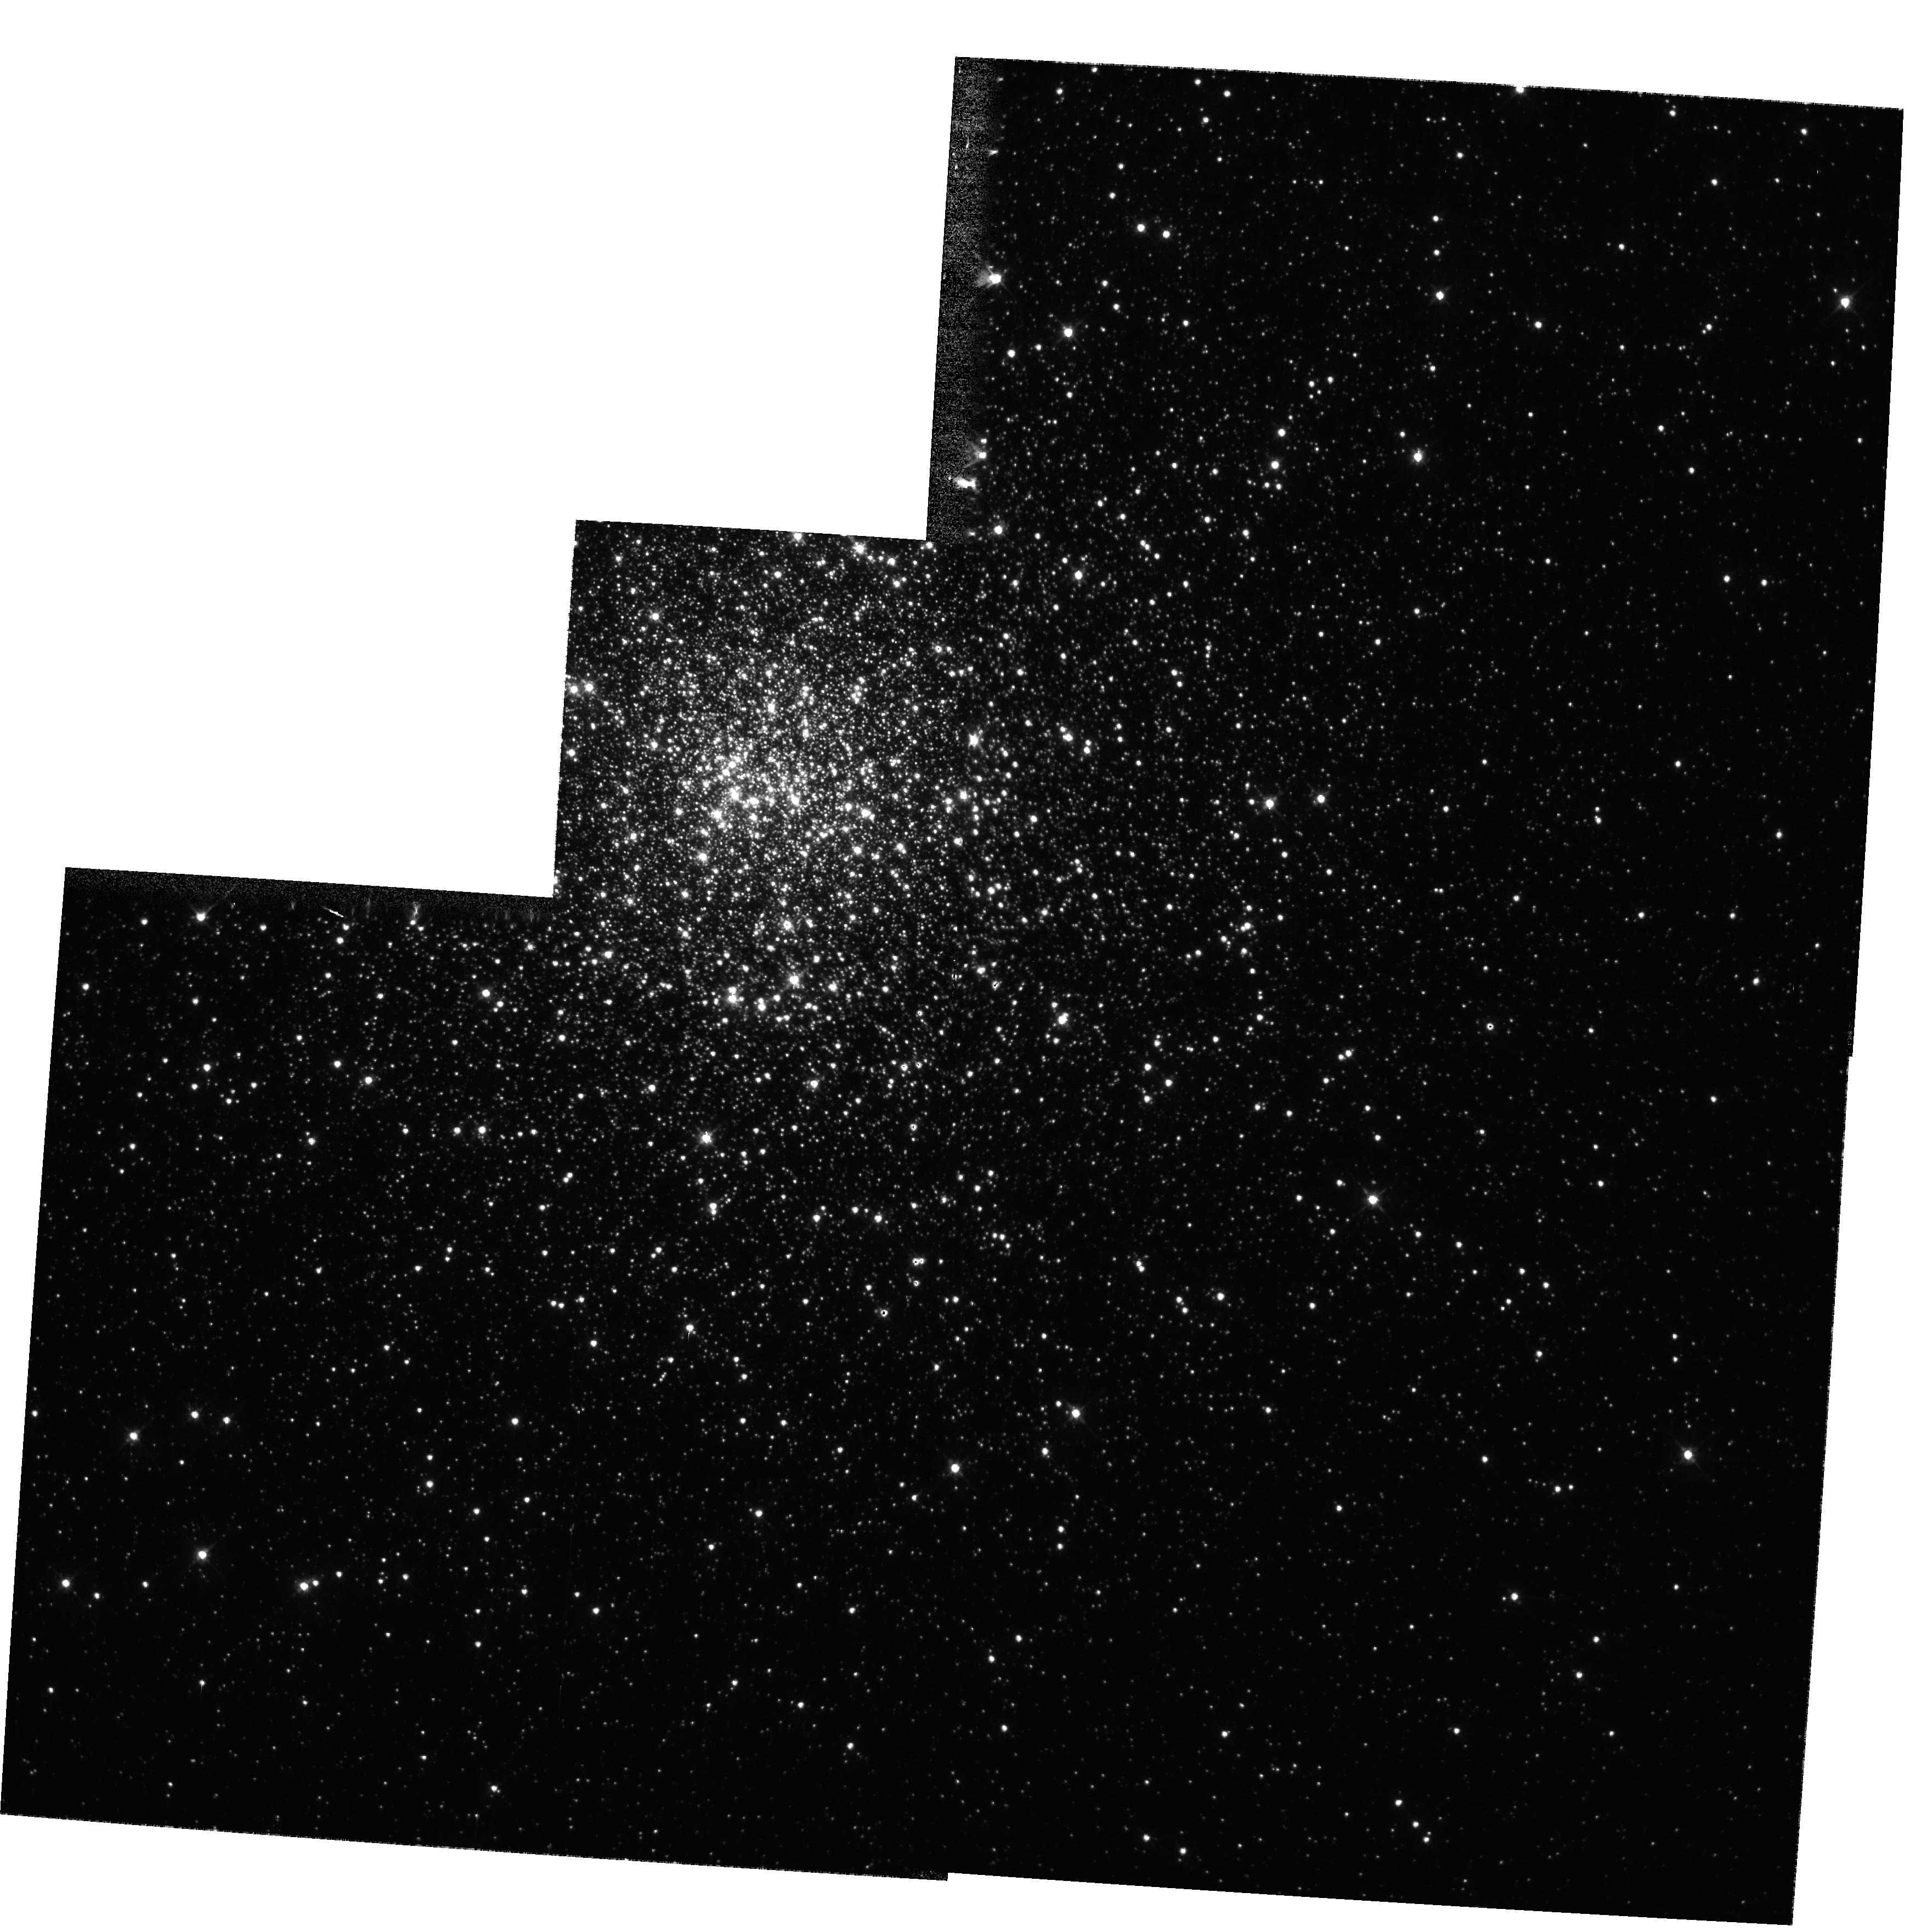
Target: NGC362
Instrument: WFPC2/PC
Filter: F555W
Exposure: 1 min
Observation ID: hst_10524_02_wfpc2_pc_f555w_u9bm02

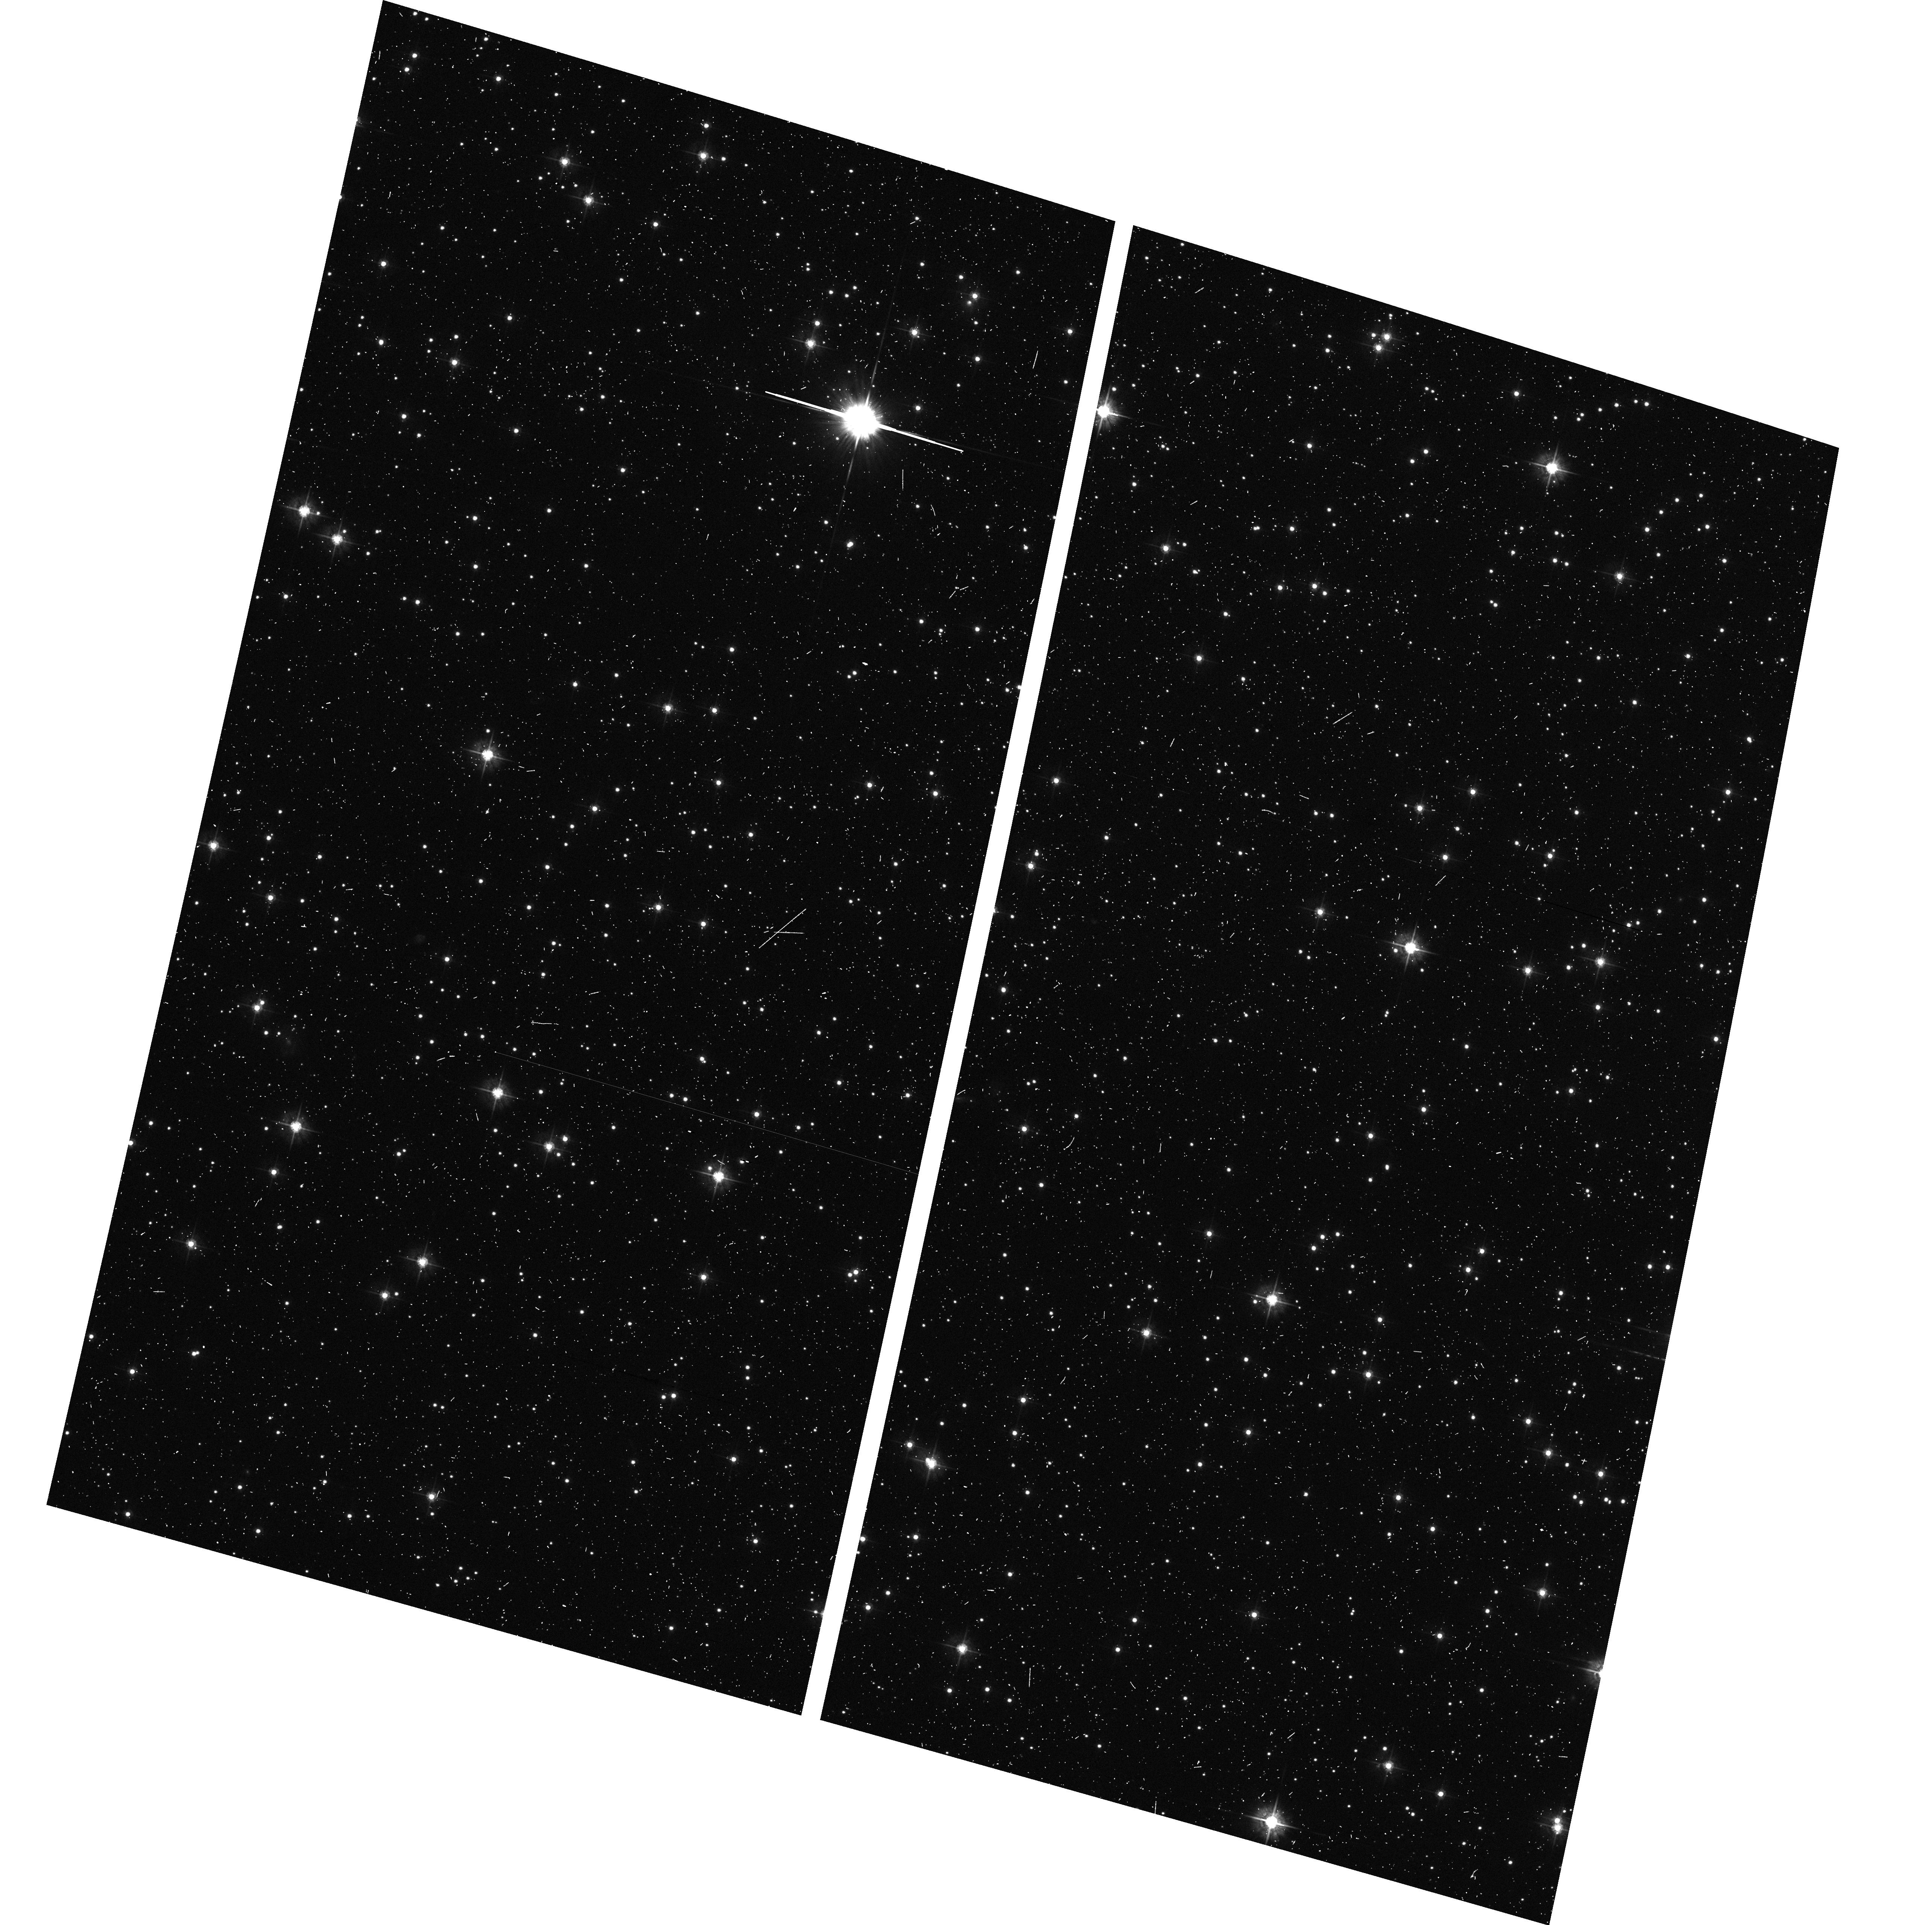
Target: field at RA 298.537°, Dec 18.727°
Instrument: ACS/WFC
Filter: F555W
Exposure: 5 min
Observation ID: hst_10524_01_acs_wfc_f555w_j9bm01

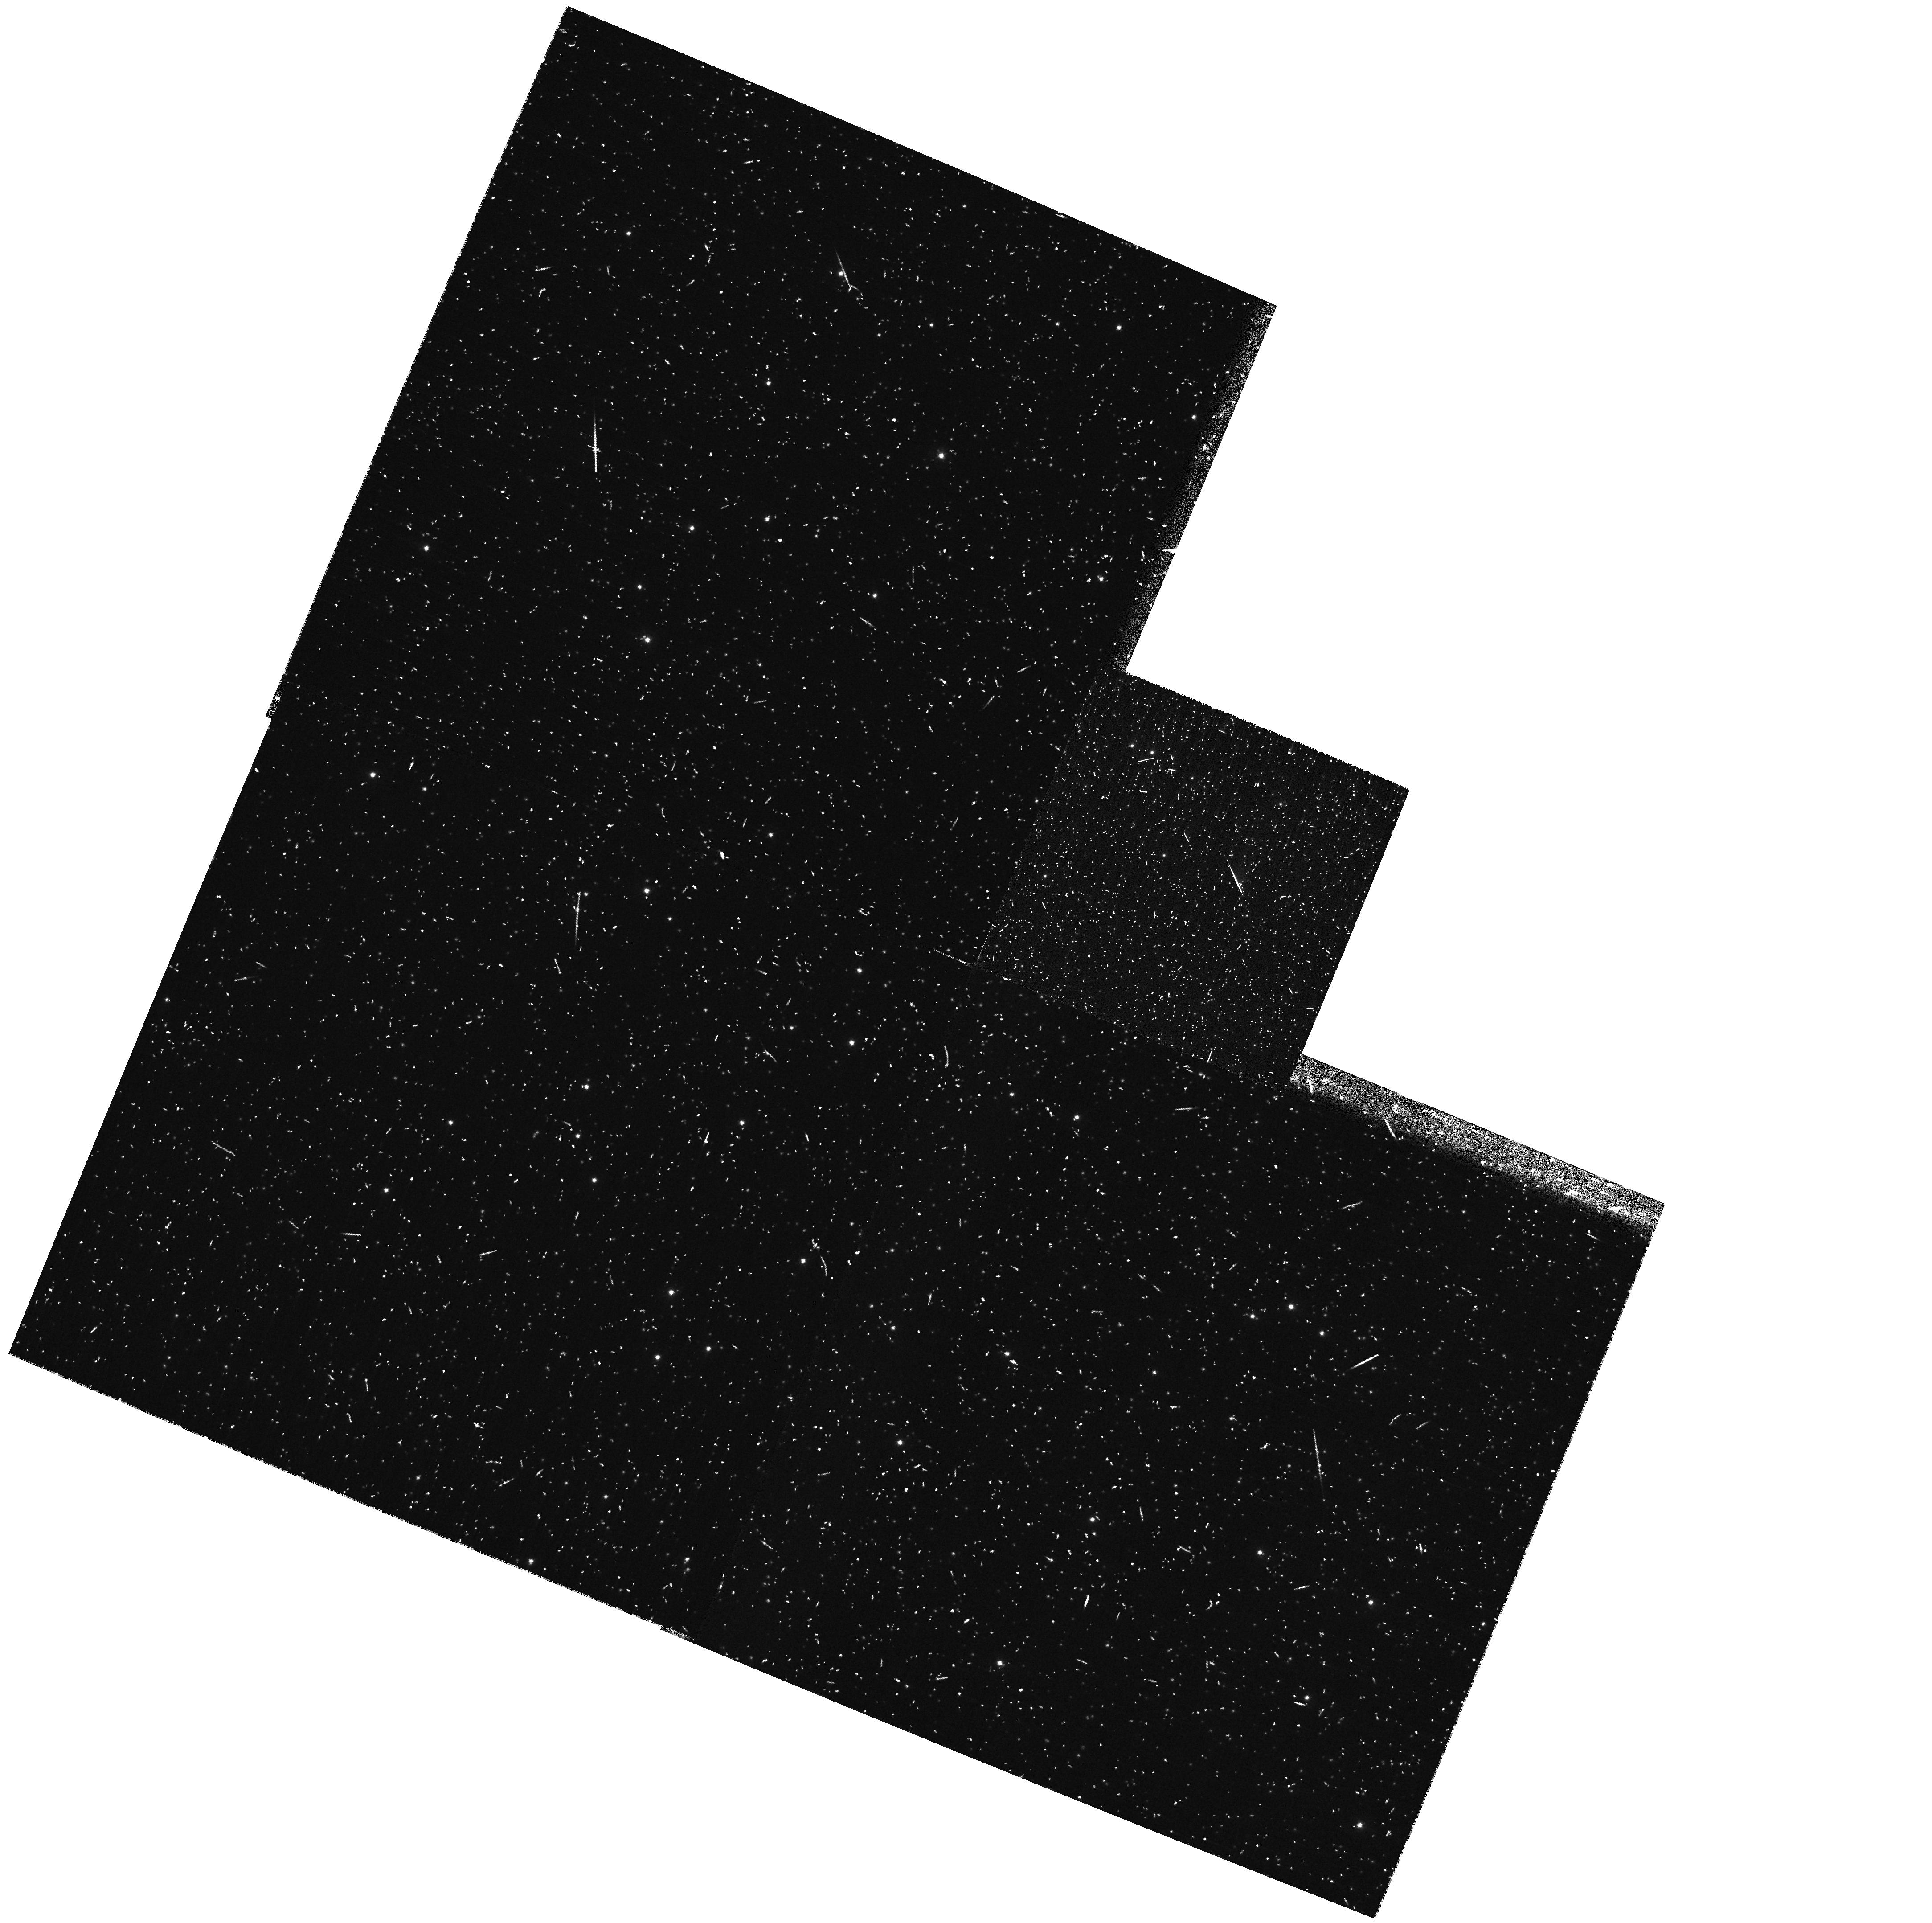
Target: NGC5466
Instrument: WFPC2/PC
Filter: F336W
Exposure: 10 min
Observation ID: hst_10524_03_wfpc2_pc_f336w_u9bm03

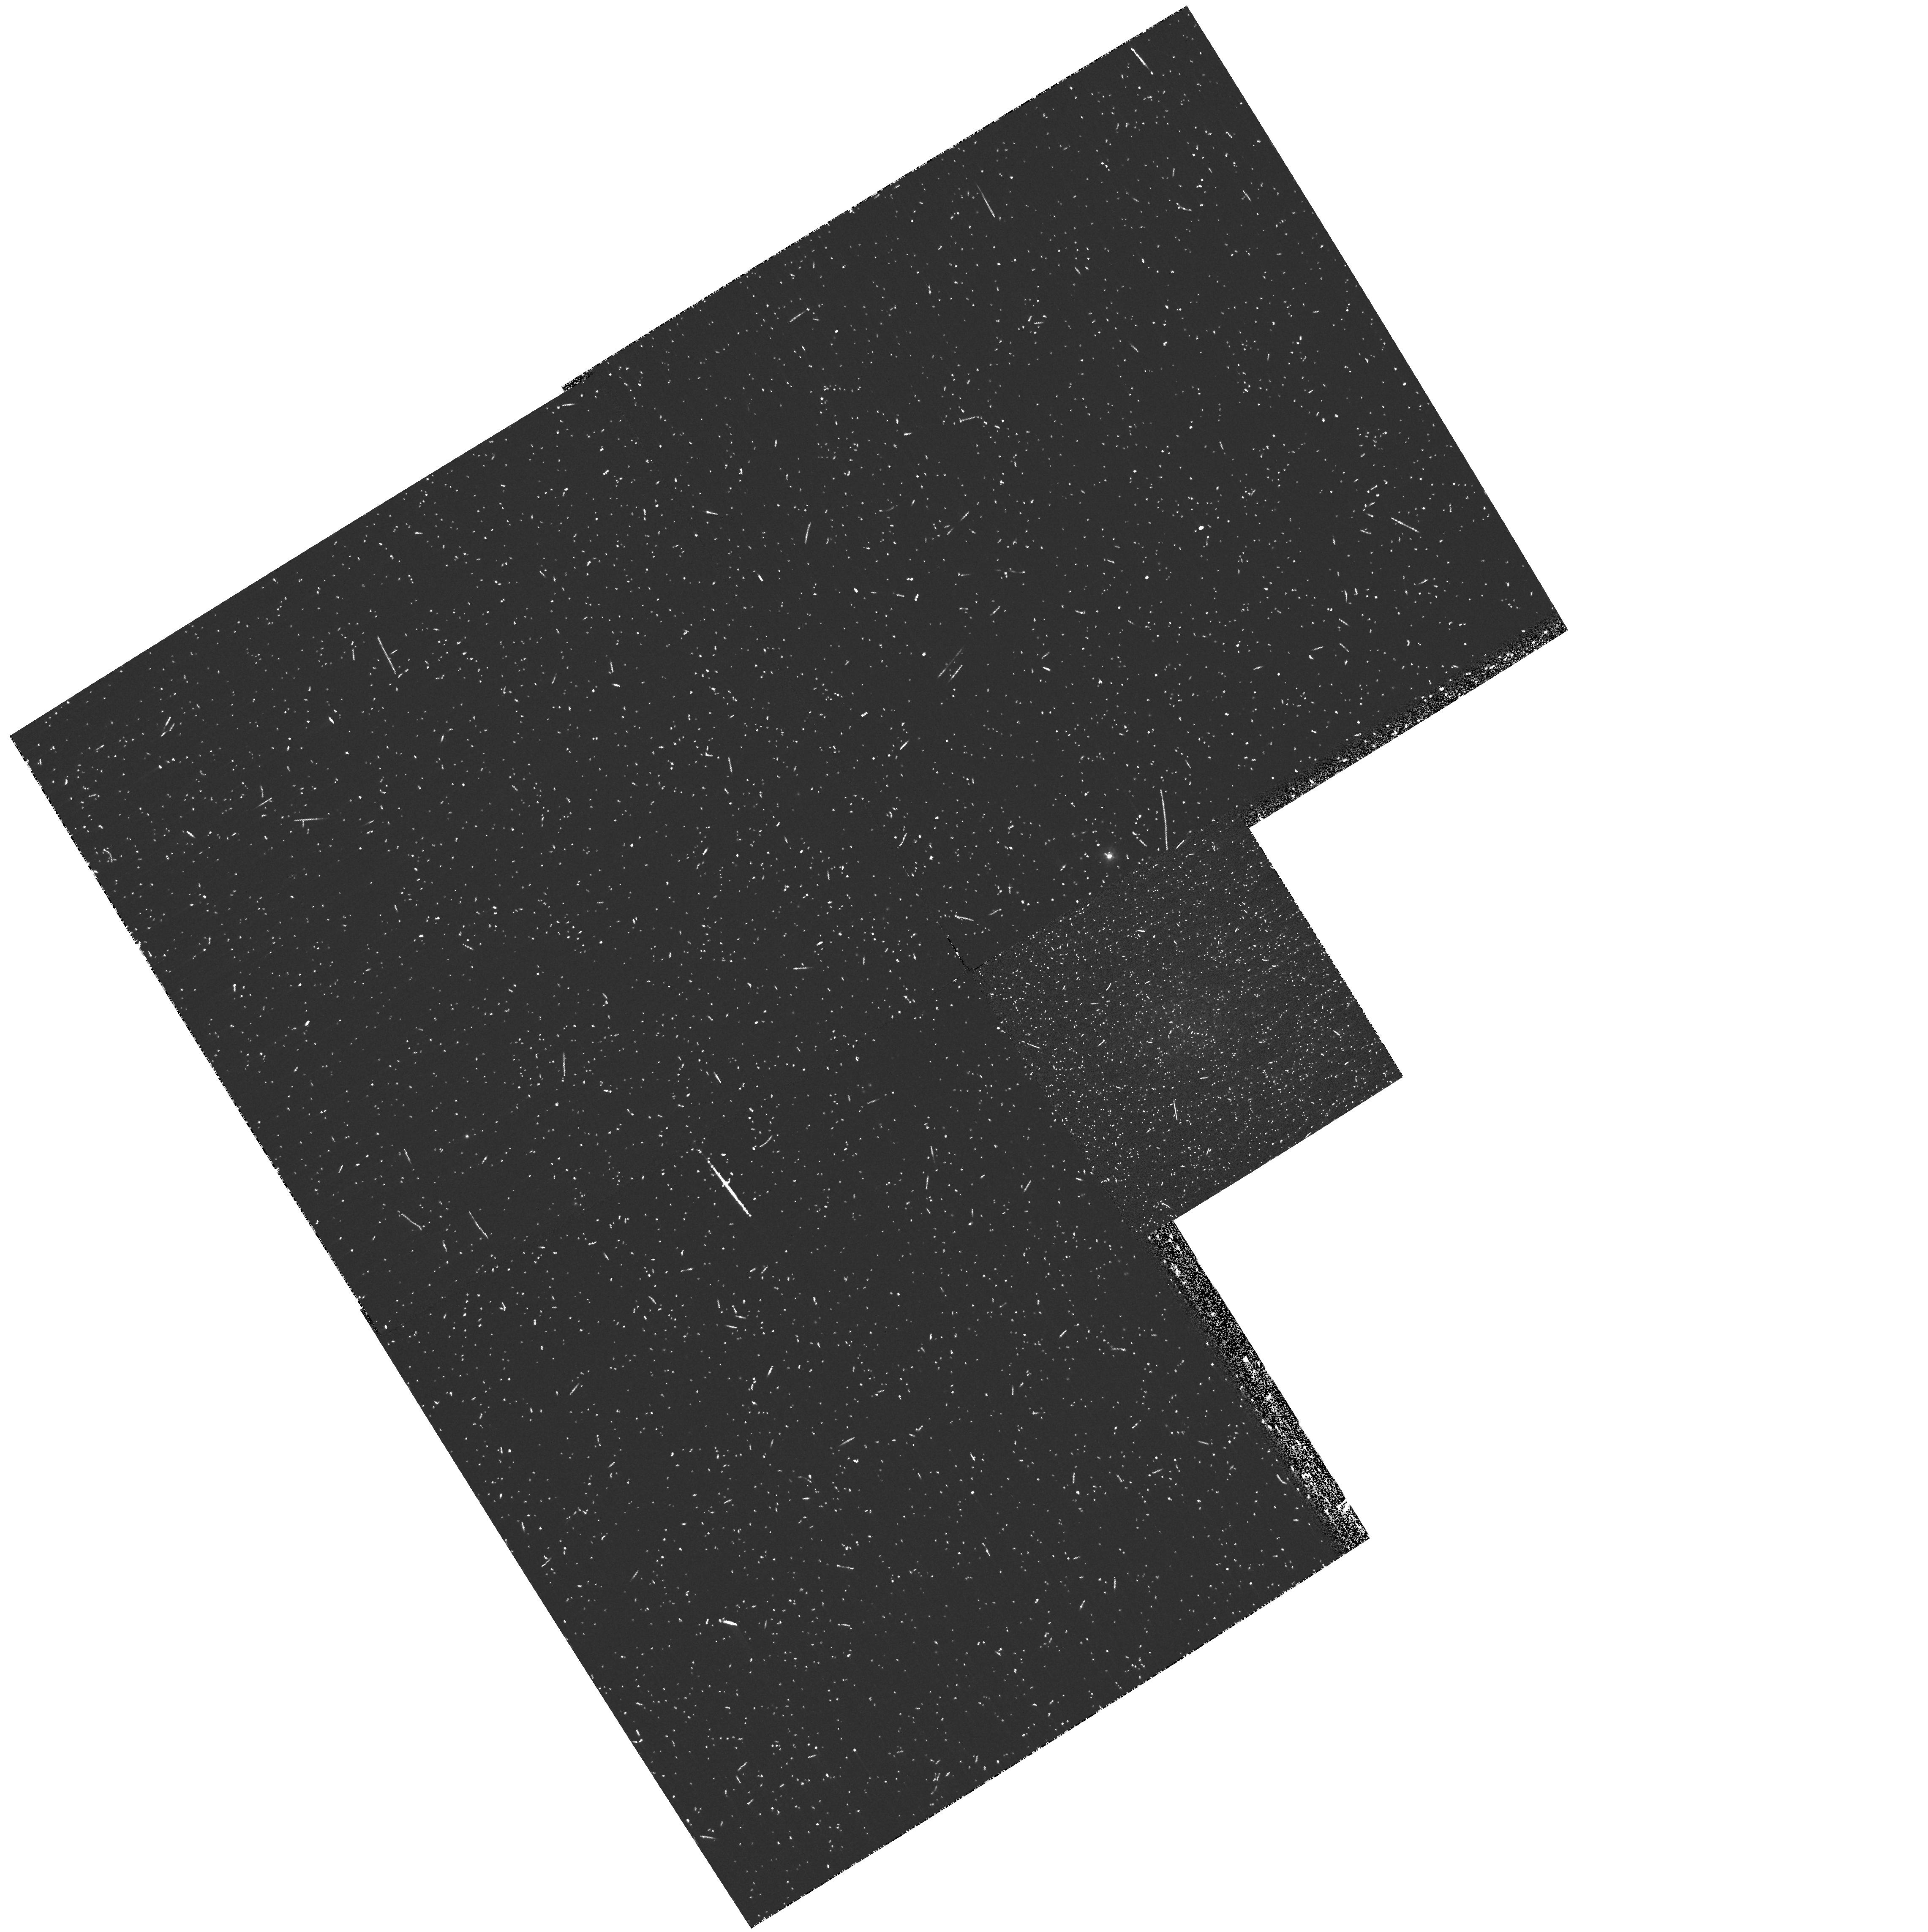
Target: NGC6864
Instrument: WFPC2/PC
Filter: F255W
Exposure: 15 min
Observation ID: hst_10524_09_wfpc2_pc_f255w_u9bm09

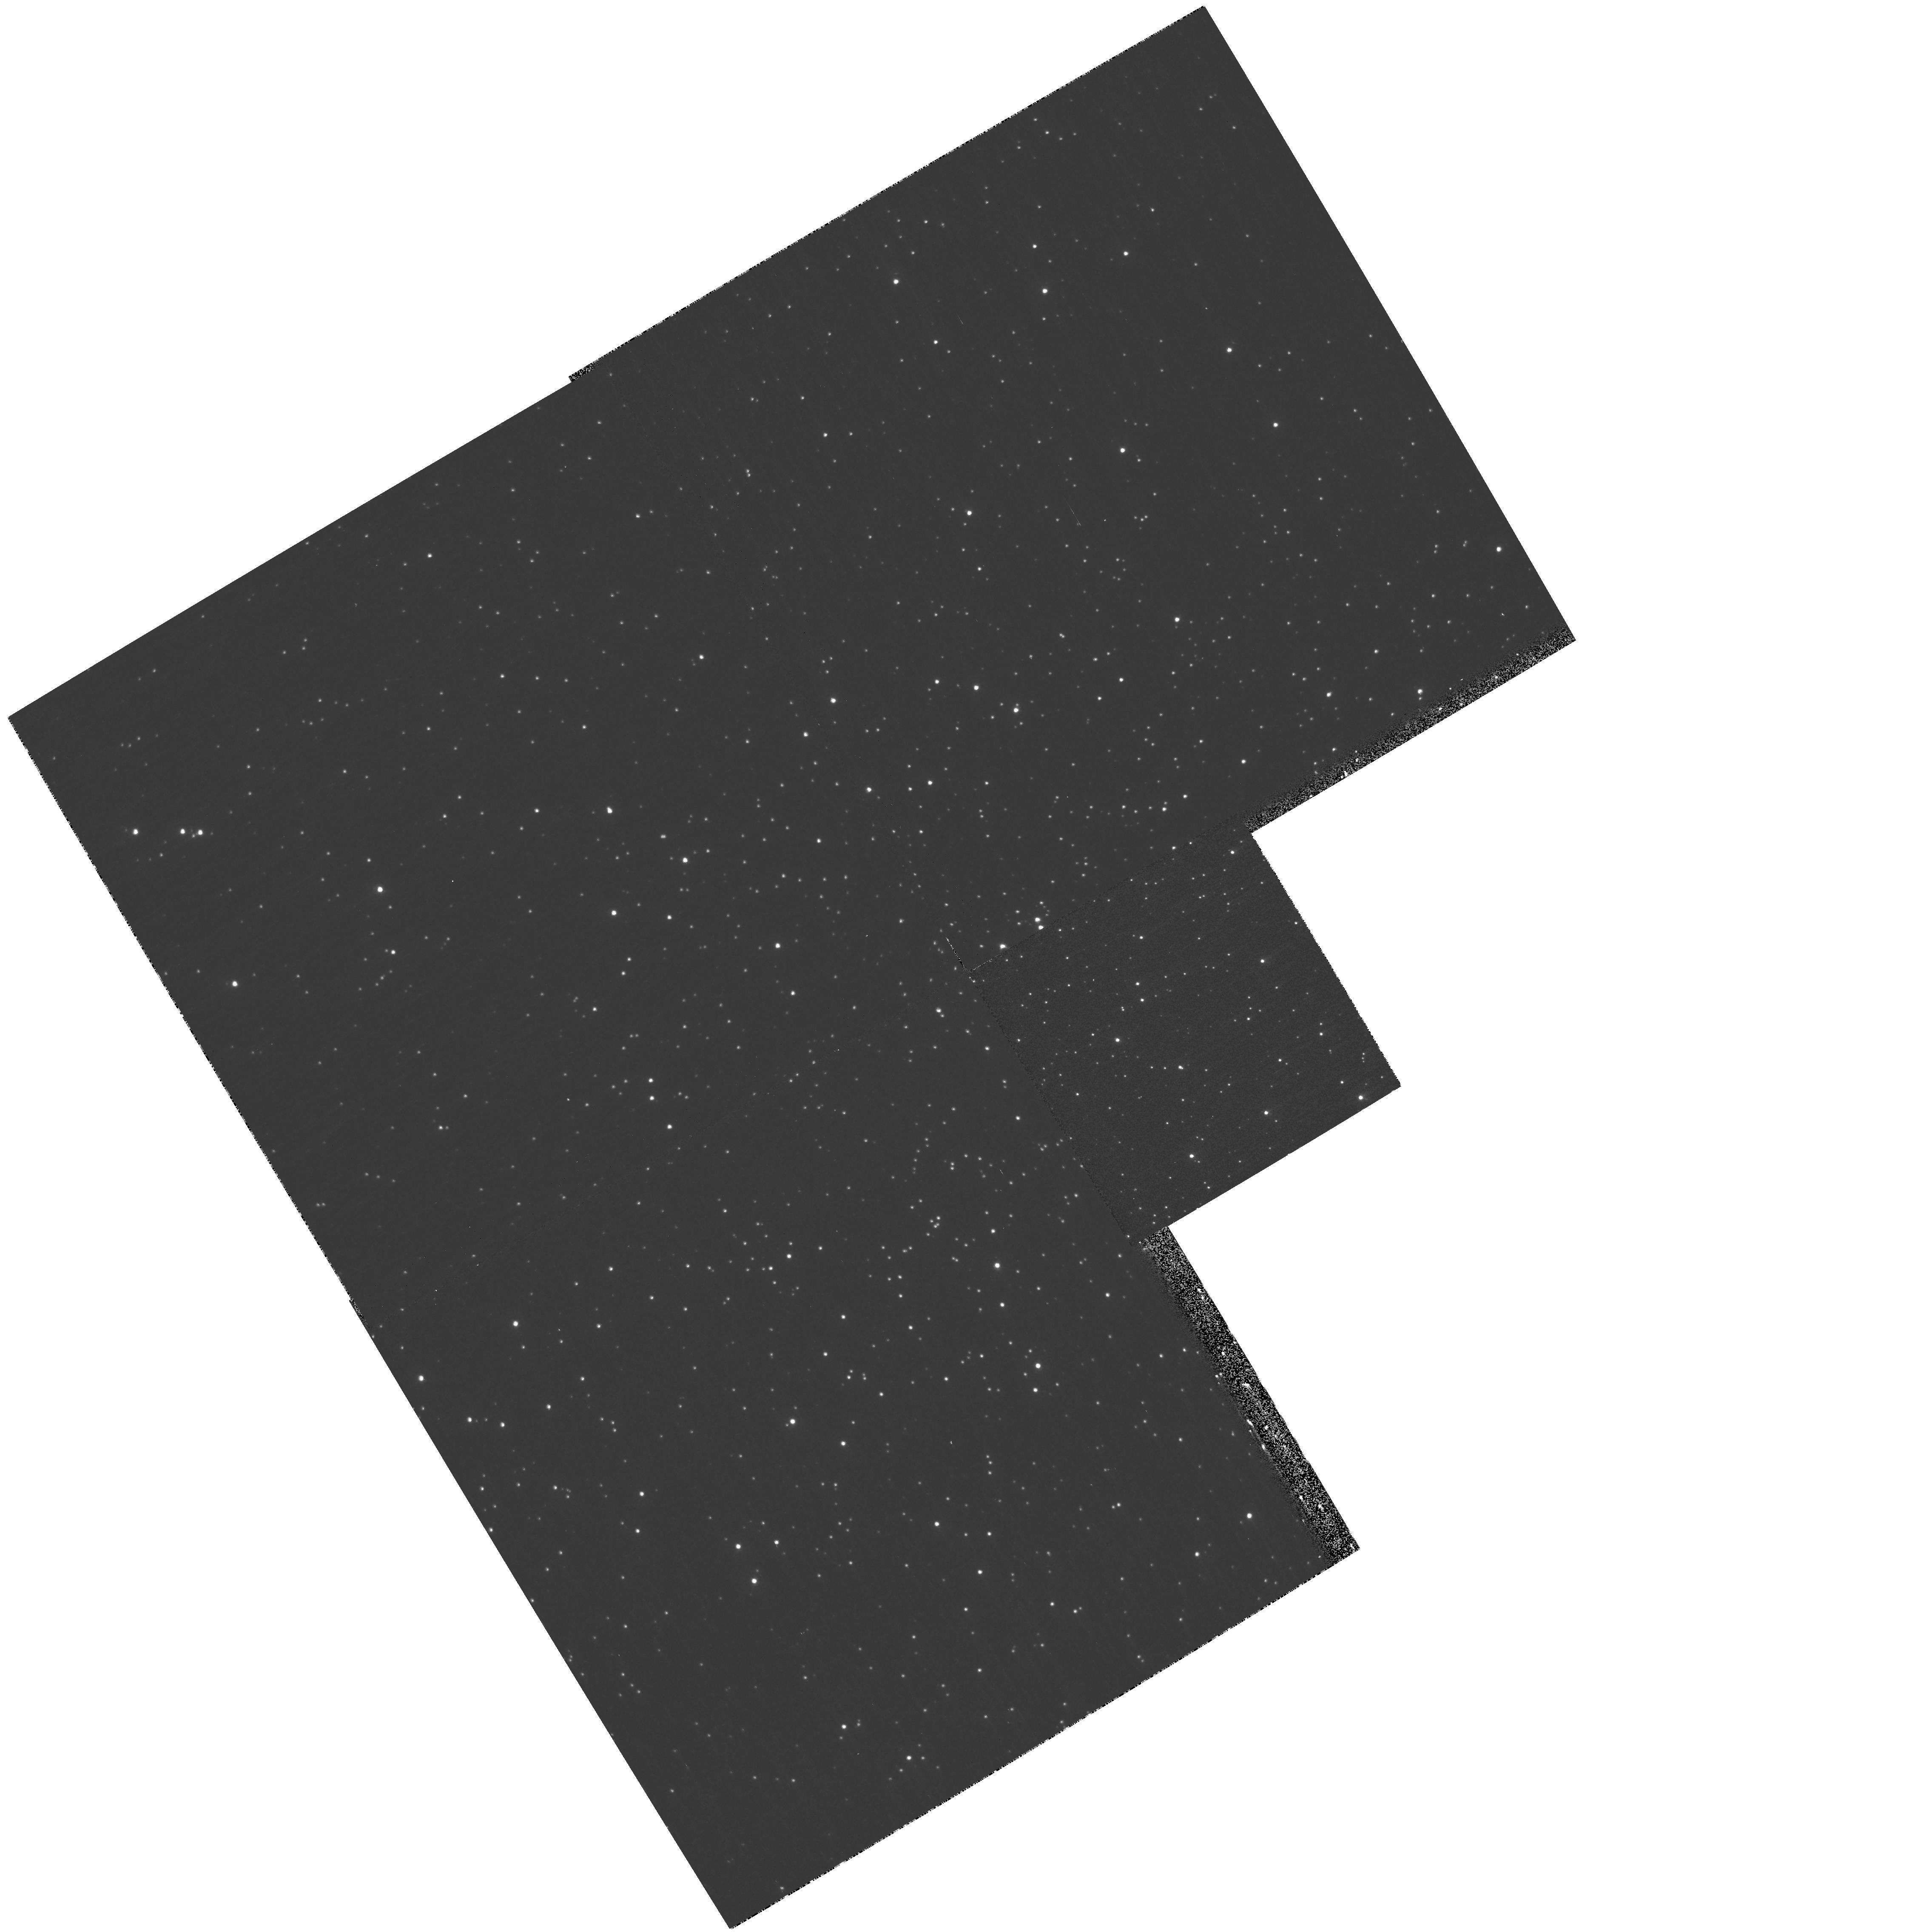
Target: NGC6838
Instrument: WFPC2/PC
Filter: F336W
Exposure: 13 min
Observation ID: hst_10524_01_wfpc2_pc_f336w_u9bm01

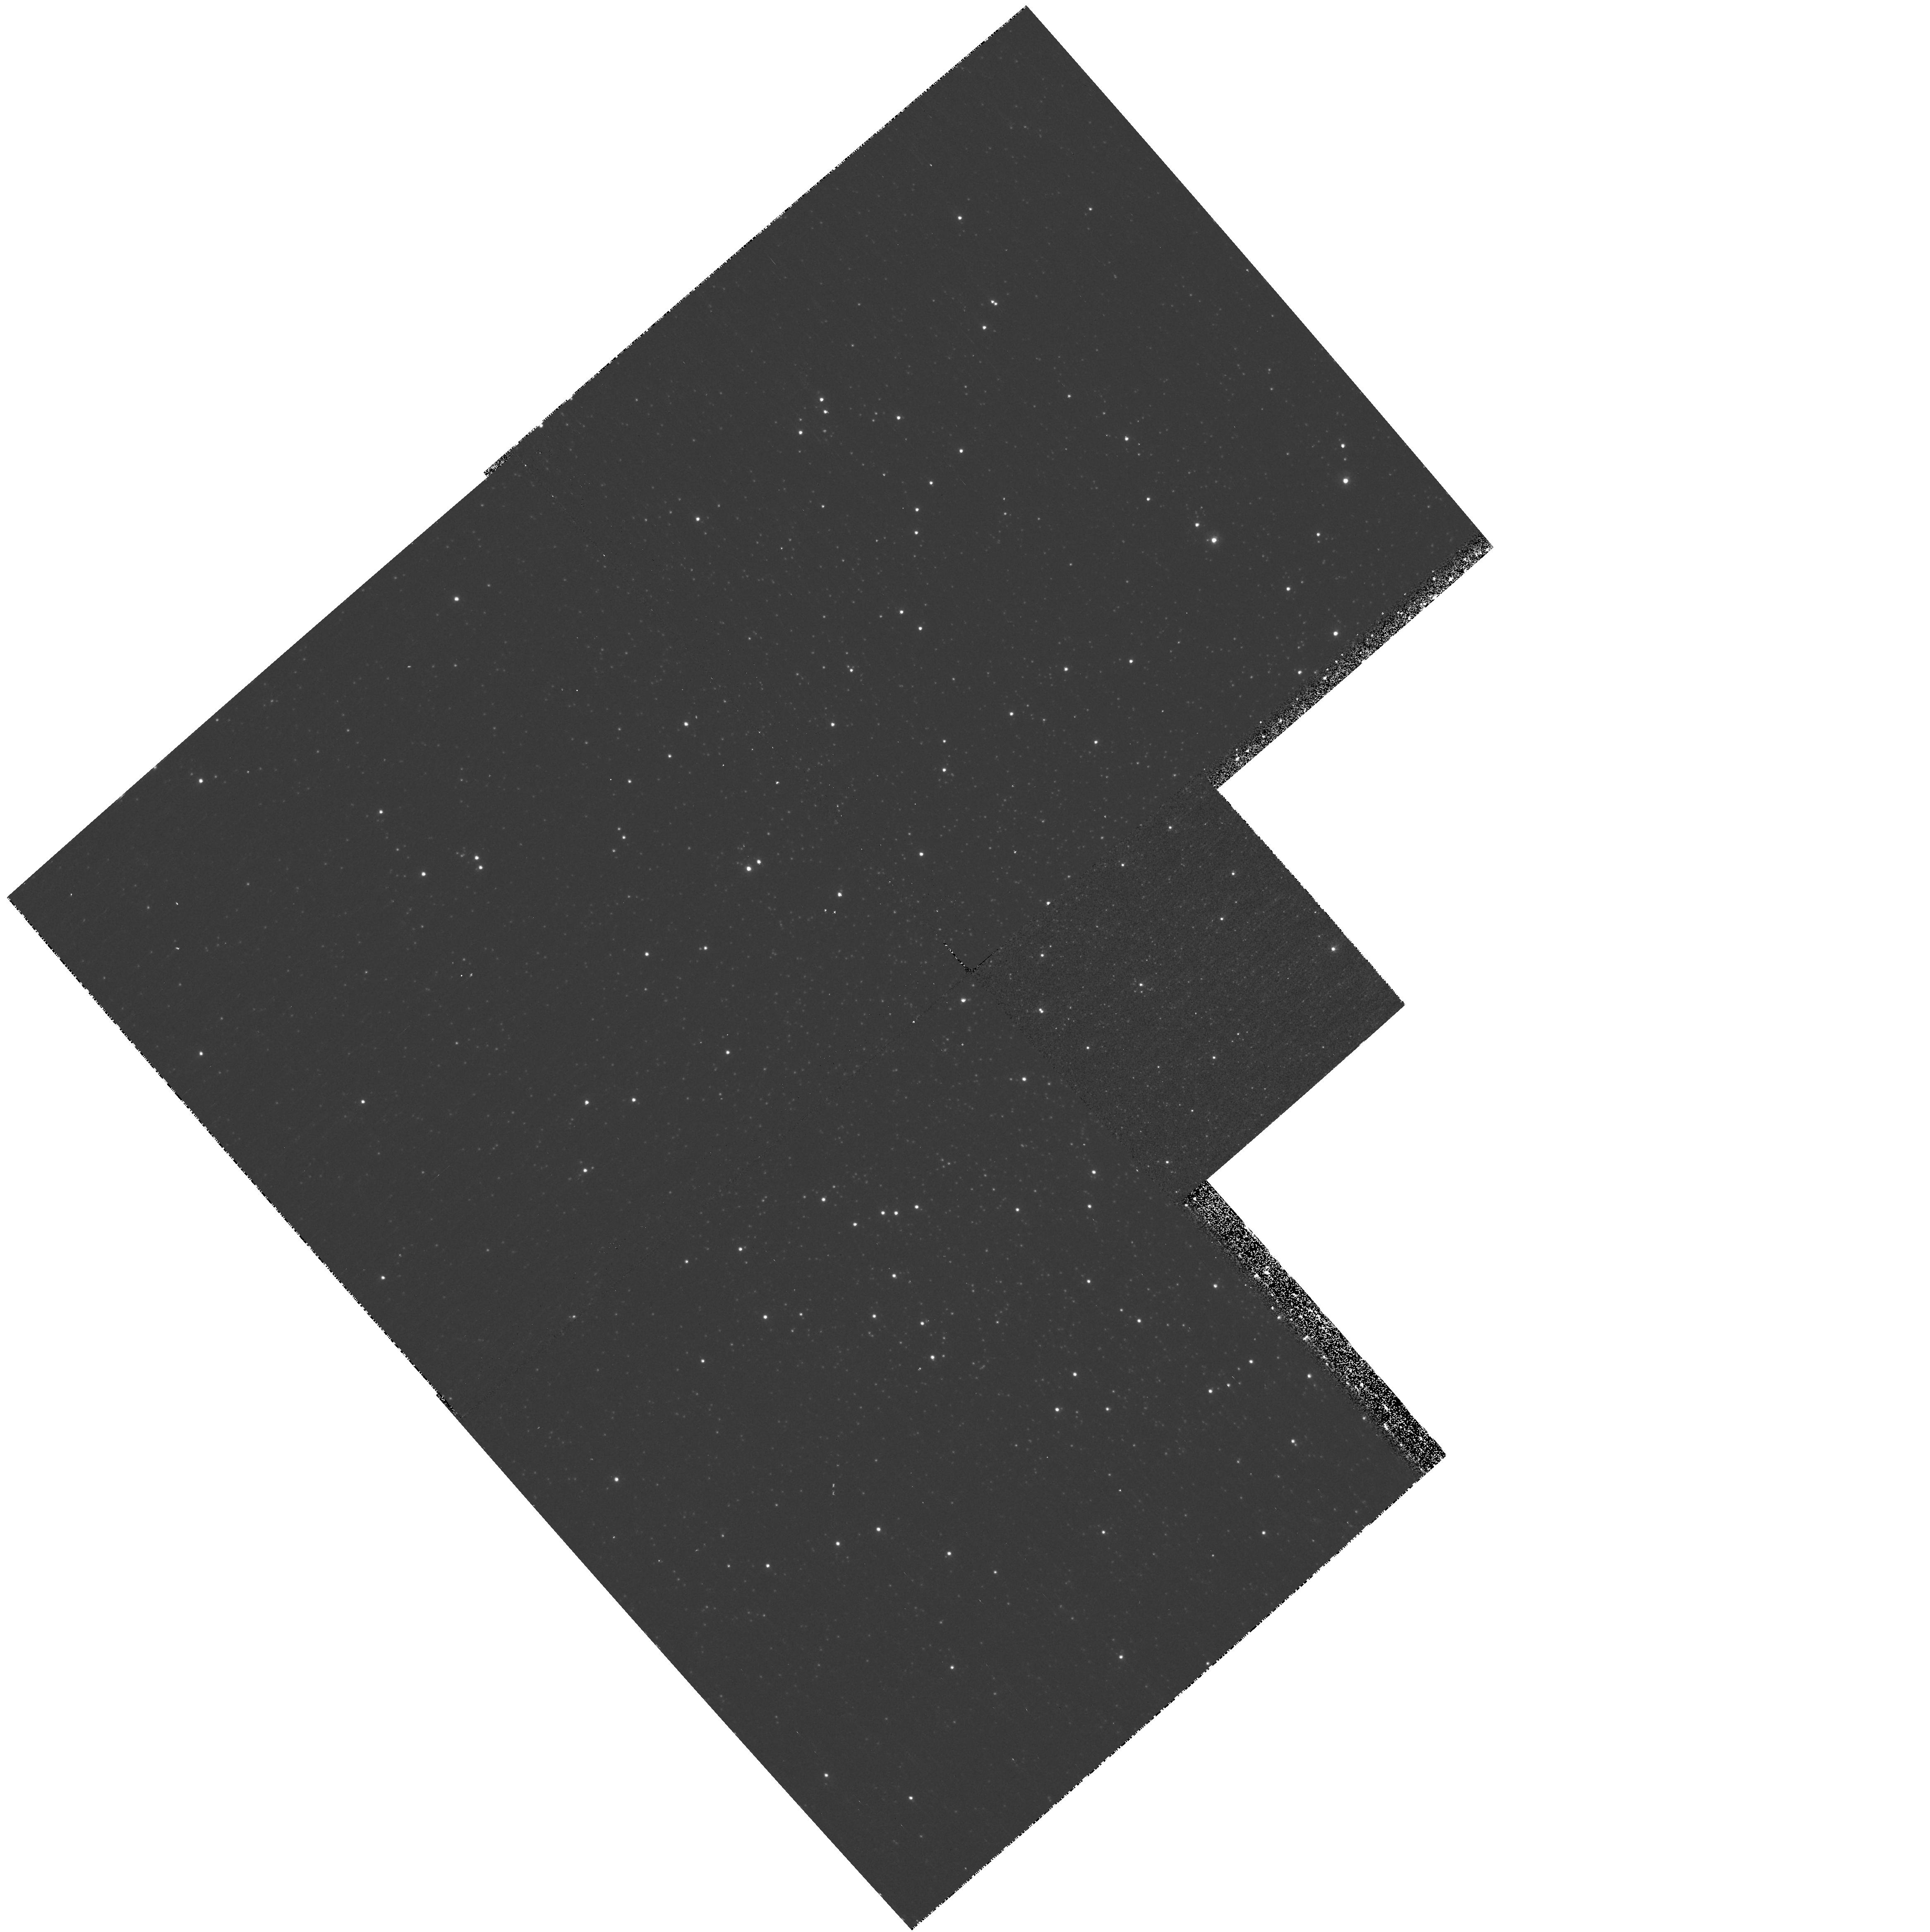
Target: NGC6656
Instrument: WFPC2/PC
Filter: F255W
Exposure: 27 min
Observation ID: hst_10524_07_wfpc2_pc_f255w_u9bm07

Blue Stragglers: a key stellar population to probe internal cluster dynamics (PI: Ferraro, Francesco R.)

This proposal is part of a coordinated project devoted to understand the interplay of globular cluster (GC) dynamics and the formation and evolution of blue straggler stars (BSS). By using a combination of HST and ground-based observations we are constructing complete BSS surveys in a sample of GCs; complete BSS surveys require mid-UV HST observations in the center and wide field CCD ground based observations under excellent seeing conditions of the exterior. Up to now only four clusters have been surveyed in this way and the results are surprising: in three GCs (M3, 47 Tuc, NGC 6752) we have discovered that the BSS radial distribution is bimodal, highly peaked in the cluster center, rapidly decreasing at intermediate radii and rising again at large radii (Ferraro et al. 1997, 2004, Sabbi et al. 2004), conversely BSS population in Omega Centauri does not show any signature of the segregation which would be expected for a class of objects arising from either stellar interactions or binarity (Ferraro et al. 2005). These observational facts are opening a new prospective in the study of the formation processes and evolution of BSS in GCs. By using extensive simulations, we demonstrated that the spatial distribution of BSS observed in 47 Tuc can be only reproduced if a sizable fraction of BSS is generated (via mass transfer in primordial binaries) in the peripheral region of the cluster (Mapelli et al 2004), thus excluding a purely collisional formation scenario. Here we propose mid-UV imaging of a few clusters suspected of harboring a large population of central BSS and a few known to have many BSS the external region. These are good candidates for determining accurate BSS radial distributions. The modest amount of time proposed here will go far to determine the ubiquity of BSS bimodality and to constrain models of dynamical evolution. Since we believe the proposed observations would be useful to the entire stellar community (for multifold purposes) we waive the propretary period.